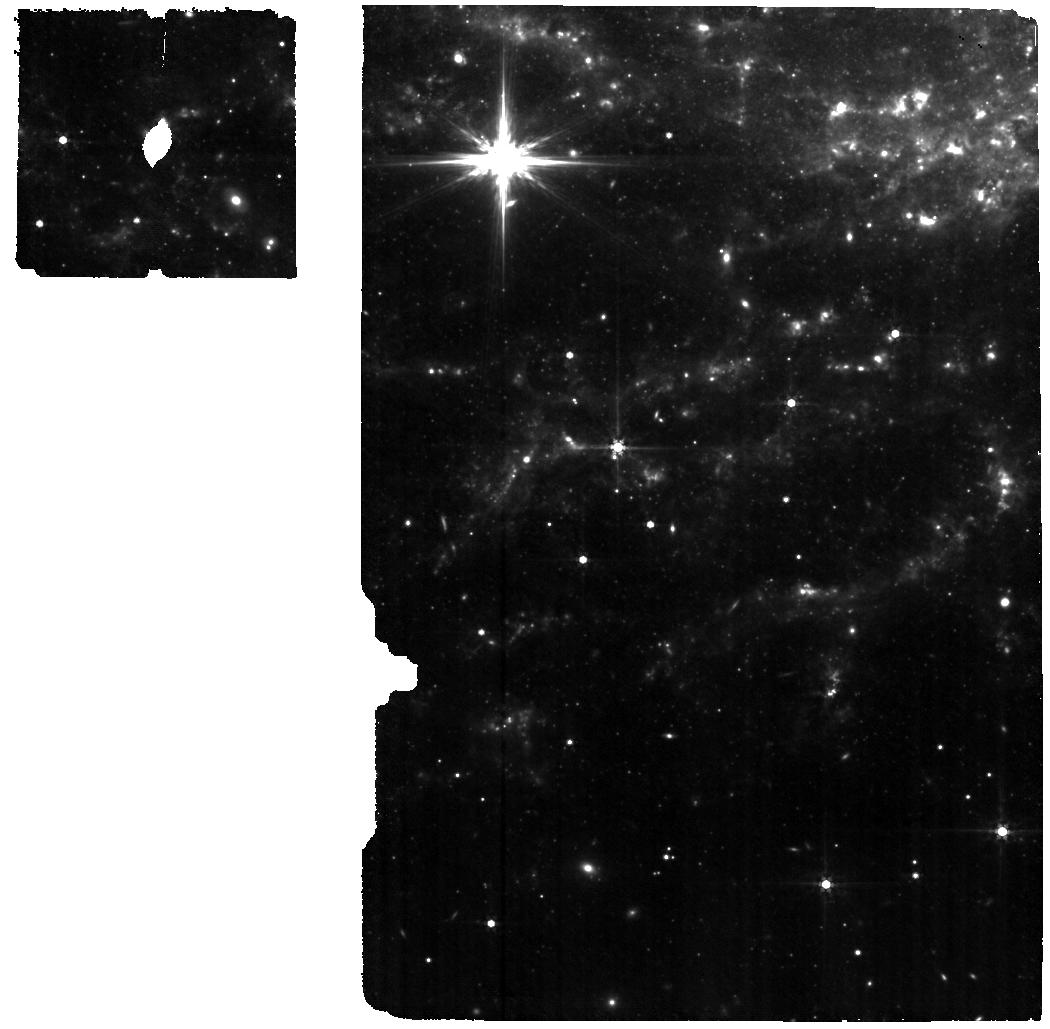
Target: SN2024PXL
Instrument: MIRI
Filter: F560W
Exposure: 40 min
Observation ID: jw06580-o011_t008_miri_f560w

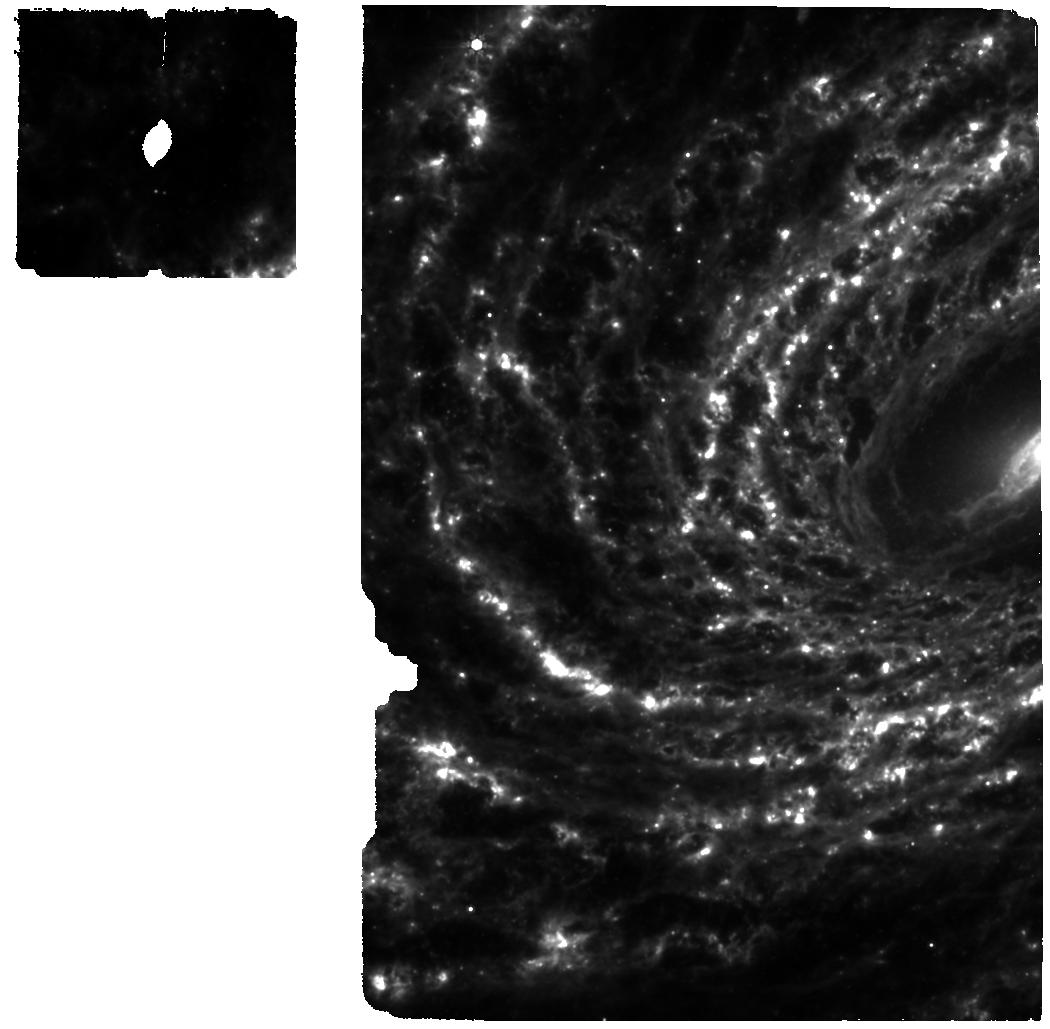
Target: SN2024PXL
Instrument: MIRI
Filter: F770W
Exposure: 40 min
Observation ID: jw06580-o009_t008_miri_f770w

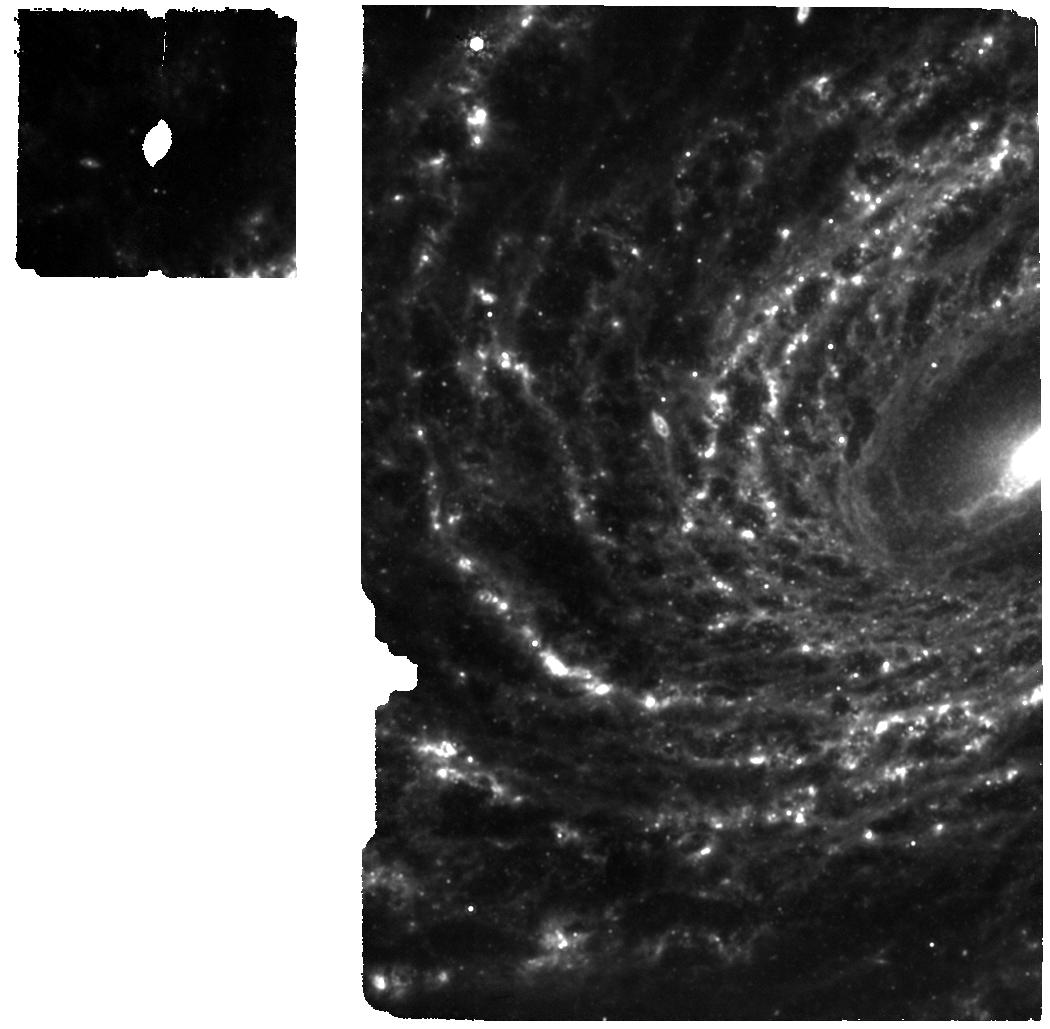
Target: SN2024PXL
Instrument: MIRI
Filter: F1000W
Exposure: 40 min
Observation ID: jw06580-o009_t008_miri_f1000w

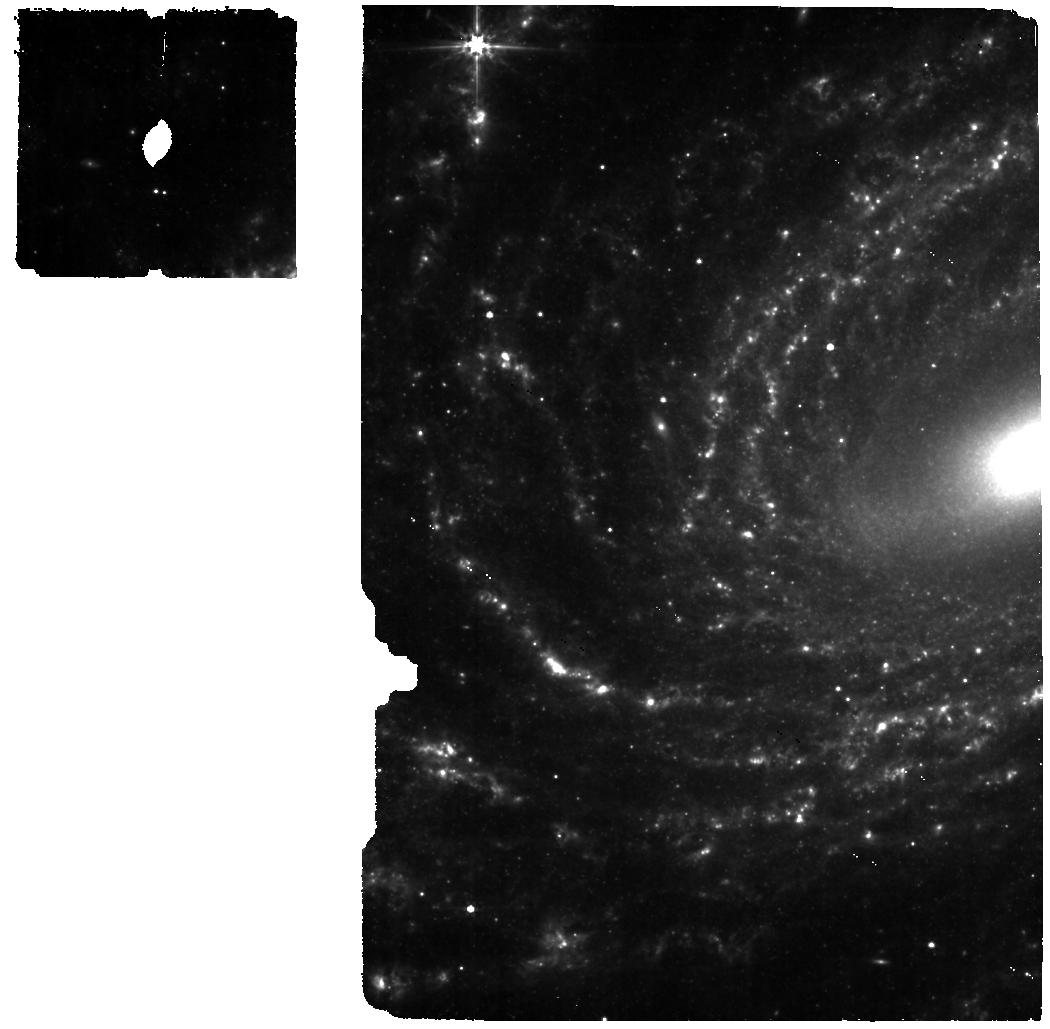
Target: SN2024PXL
Instrument: MIRI
Filter: F560W
Exposure: 40 min
Observation ID: jw06580-o009_t008_miri_f560w

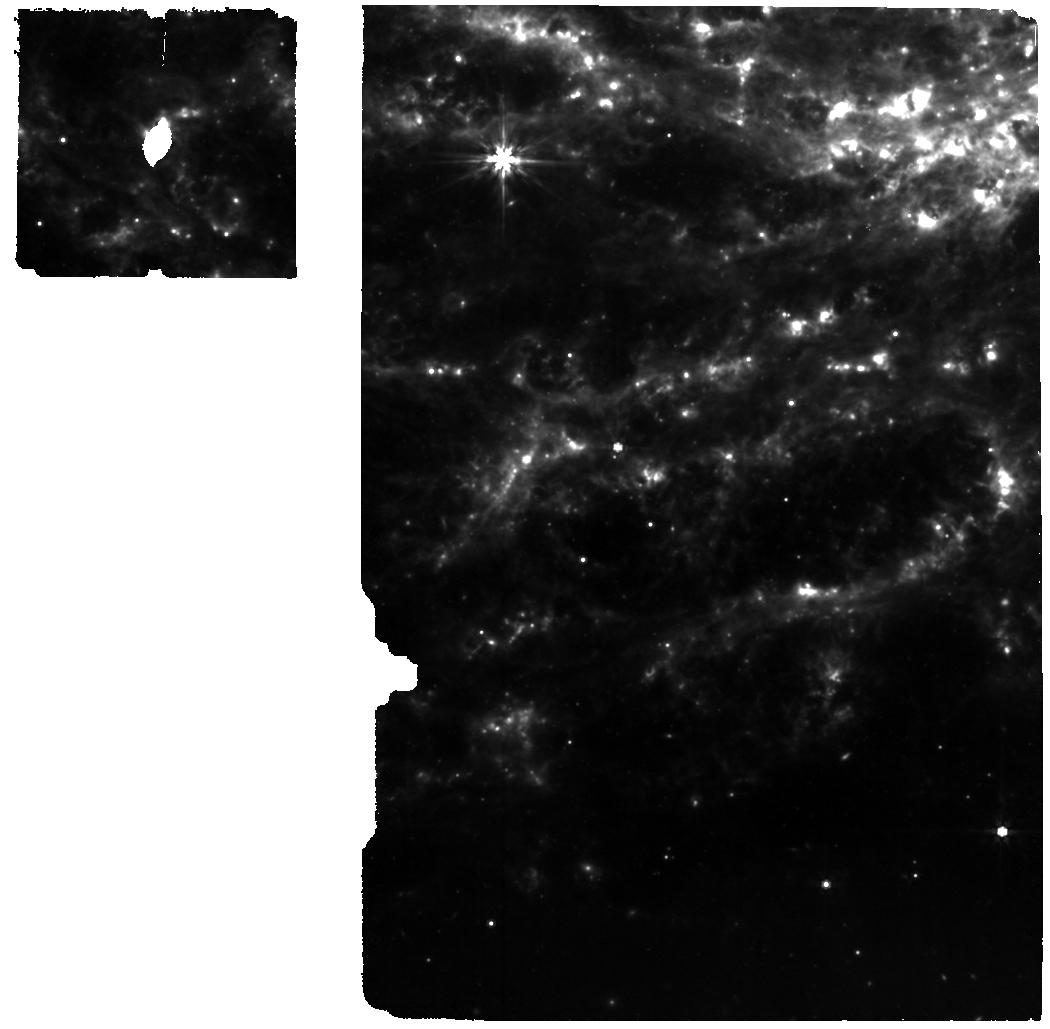
Target: SN2024PXL
Instrument: MIRI
Filter: F770W
Exposure: 40 min
Observation ID: jw06580-o011_t008_miri_f770w

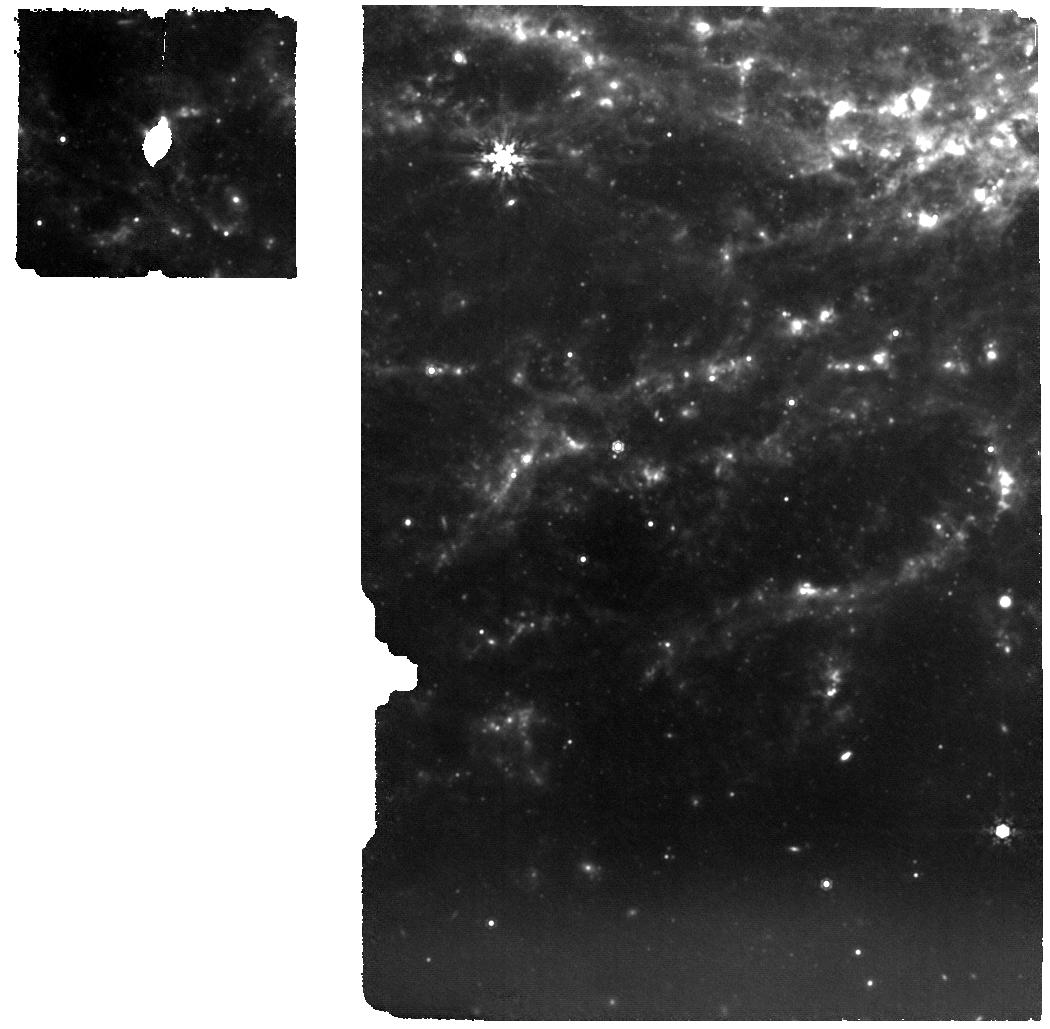
Target: SN2024PXL
Instrument: MIRI
Filter: F1000W
Exposure: 40 min
Observation ID: jw06580-o011_t008_miri_f1000w

See Through Supernovae: Nebular Spectroscopy of Exploding White Dwarfs (PI: Jha, Saurabh W.)

Type Ia supernovae (SN Ia) have enormous importance to cosmology and astrophysics, but we still lack a detailed understanding of their progenitor systems and explosion mechanisms. At late times, in the nebular phase, the ejecta become optically thin, allowing us to "see through" the supernova and directly probe its composition, density, temperature, and kinematic structure. Nebular phase observations in the near-infrared and mid-infrared provide unique and powerful constraints on models, including the density-dependent nucleosynthesis of intermediate mass elements, radioactive iron-group elements, and stable iron-group elements. Here we propose to build a legacy, reference sample of JWST near- and mid-infrared nebular spectra of white dwarf supernovae with non-disruptive target-of-opportunity observations. In addition to normal SN Ia, we will also observe the diversity of thermonuclear supernovae, including extreme and peculiar objects. Our data will map progenitor and explosion scenarios to supernova outcomes, explaining different classes and narrowing the allowed model space for normal SN Ia. All data obtained will be made public immediately, with no exclusive access period.